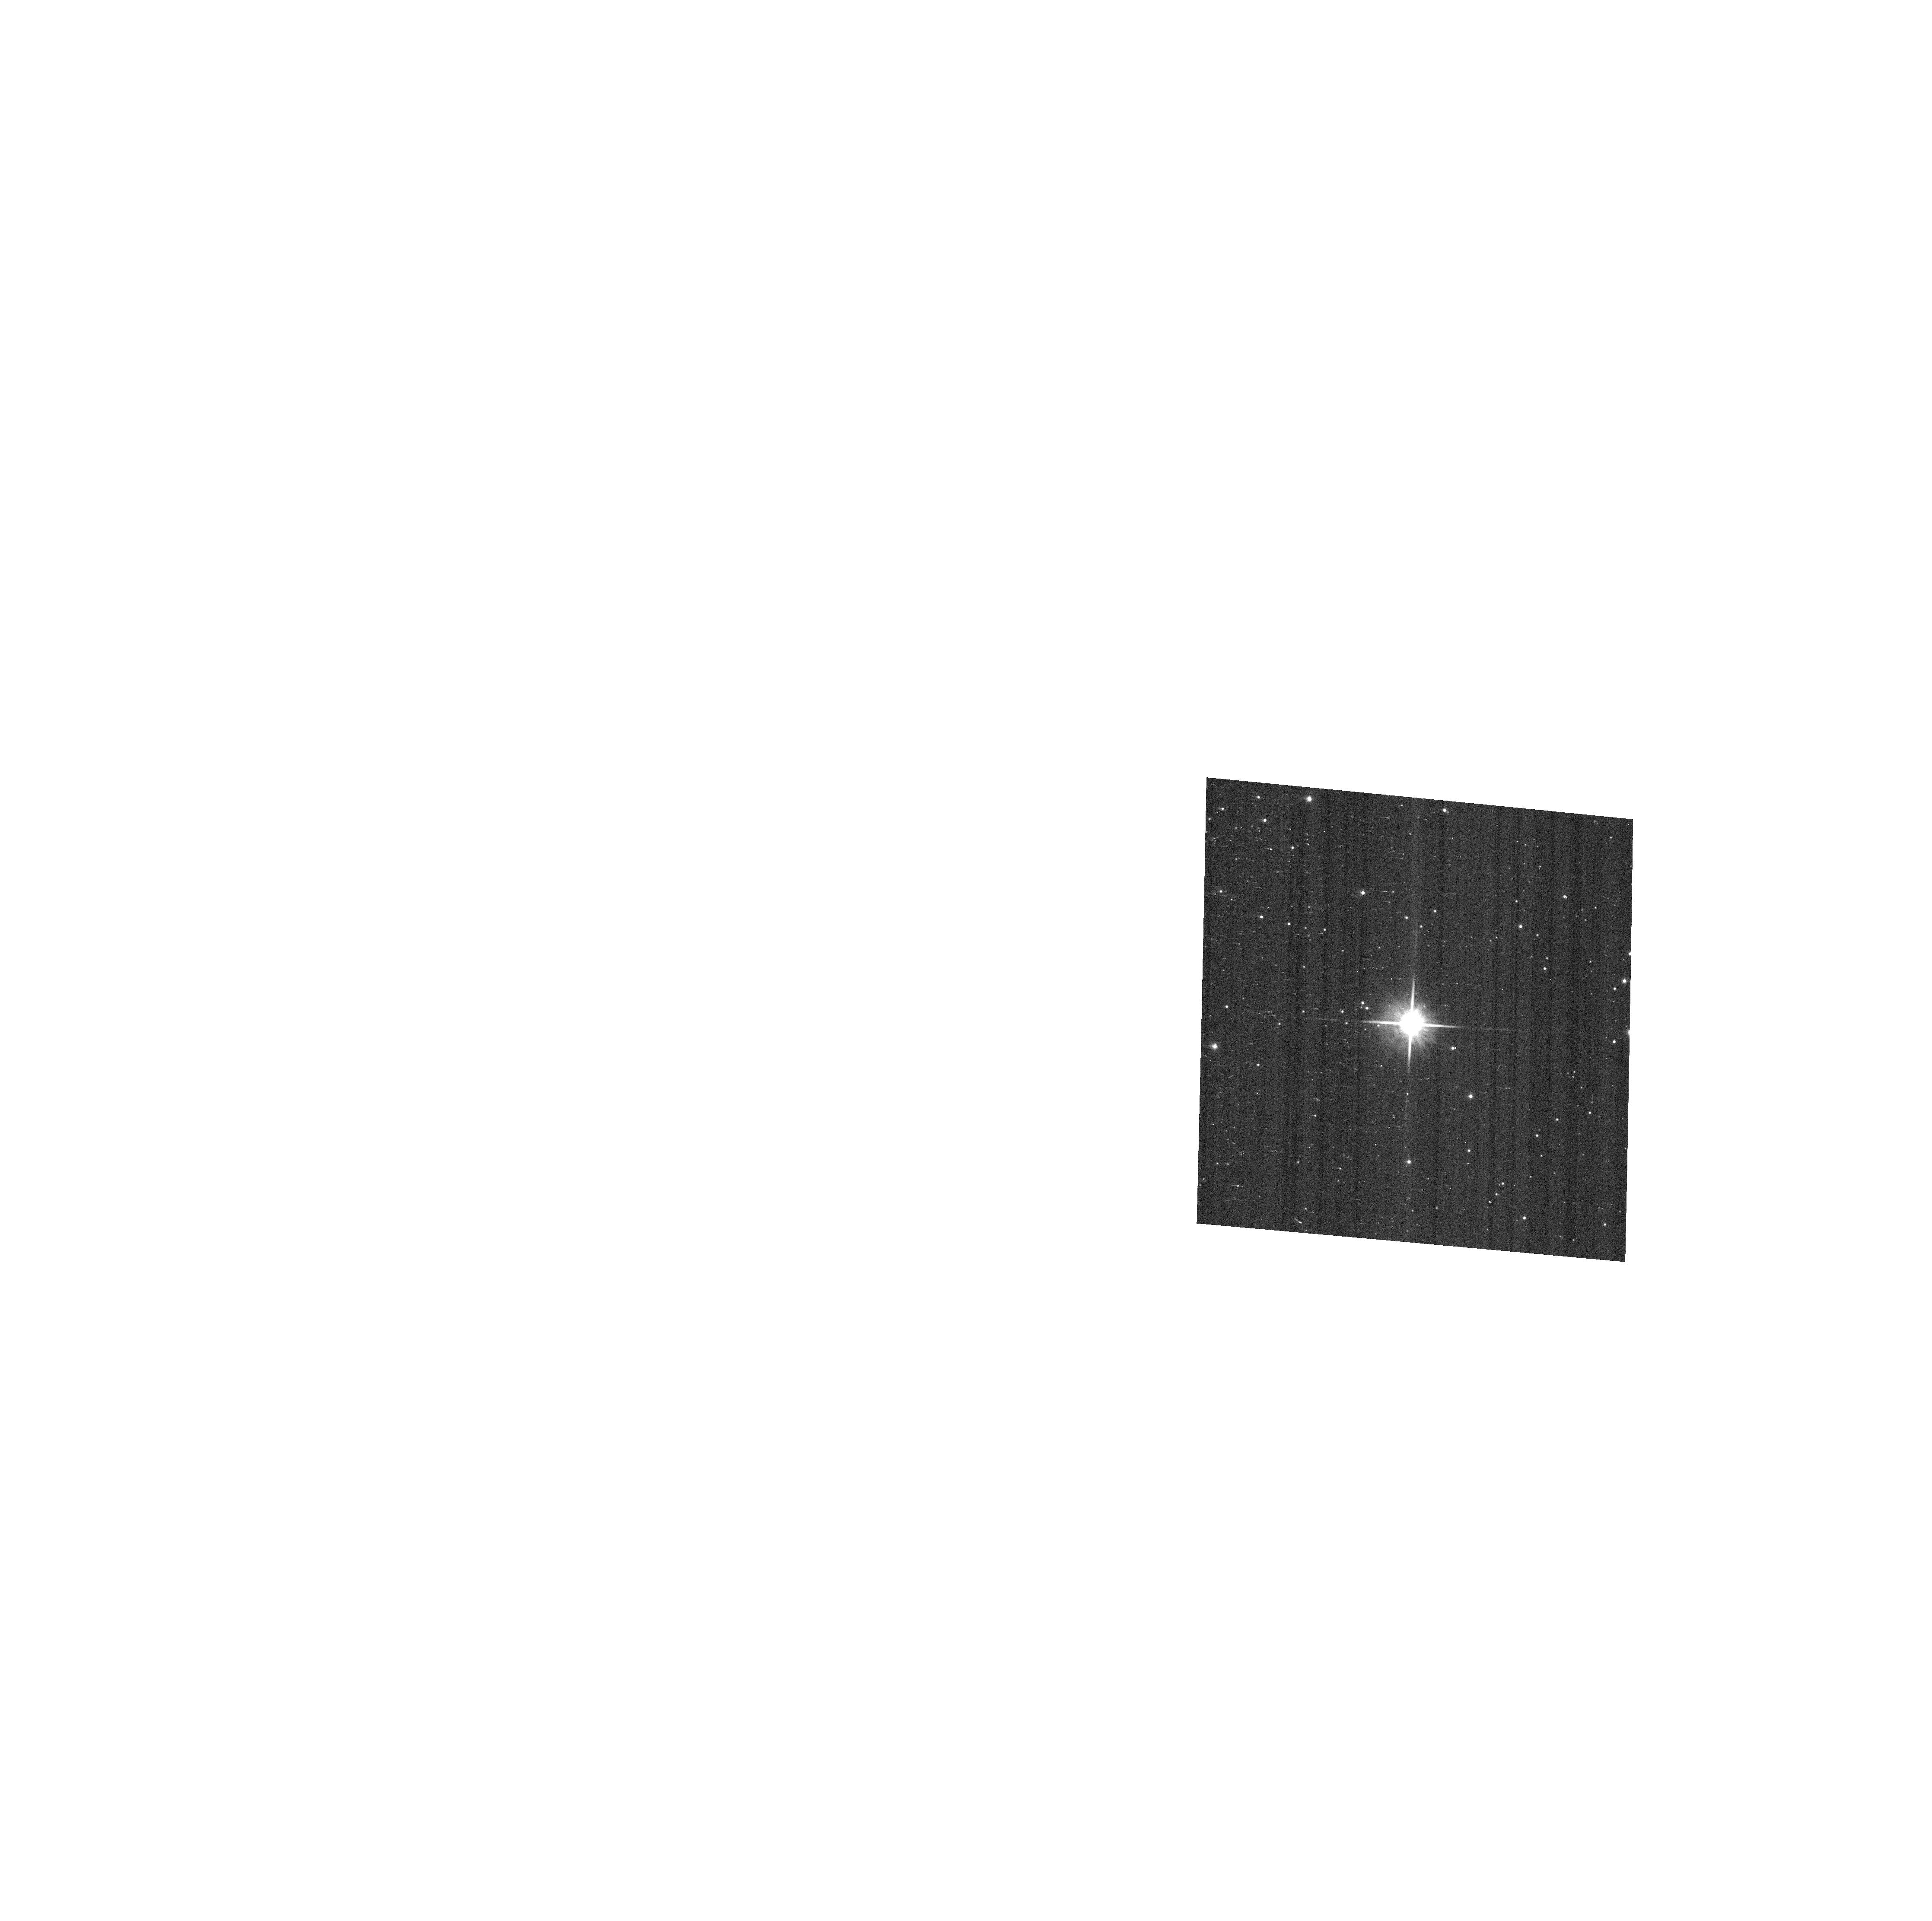
Target: SSTC2DJ160944.3-391330
Instrument: ACS/WFC
Filter: F814W
Exposure: 2 min
Observation ID: hst_14212_66_acs_wfc_f814w_jczf66

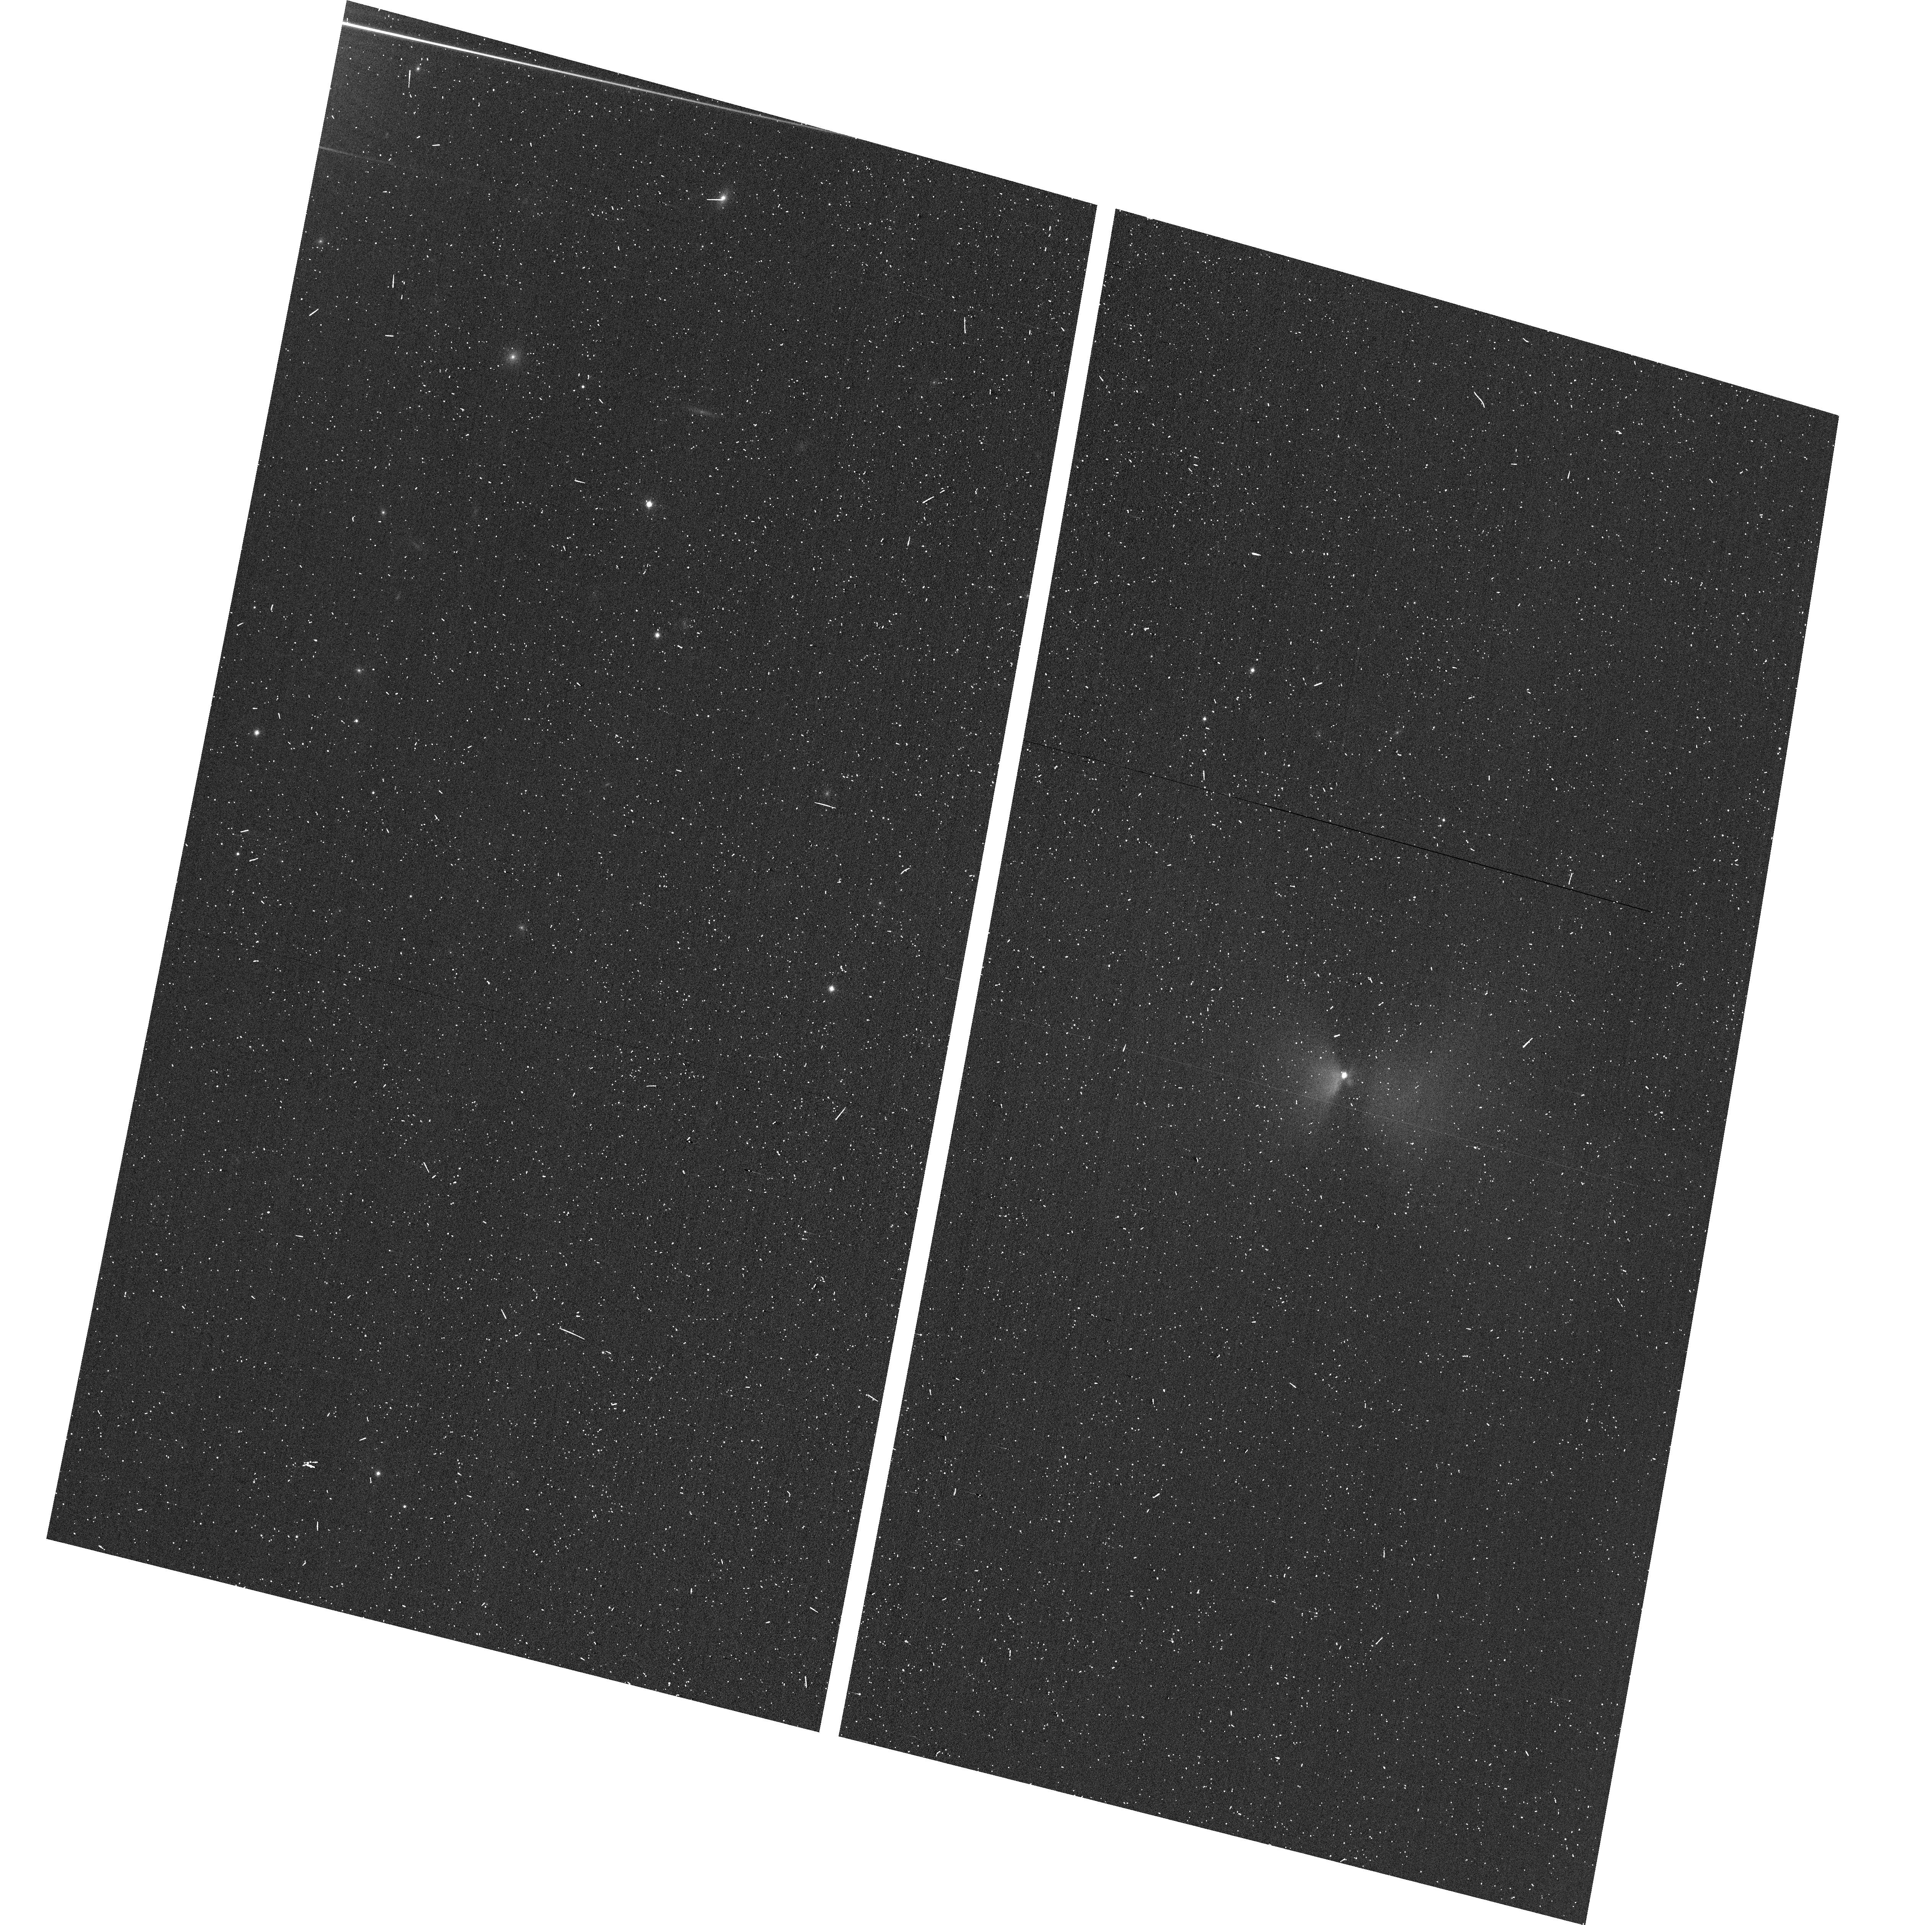
Target: SSTC2DJ032835.0+302009
Instrument: ACS/WFC
Filter: F814W
Exposure: 3 min
Observation ID: hst_14212_80_acs_wfc_f814w_jczf80

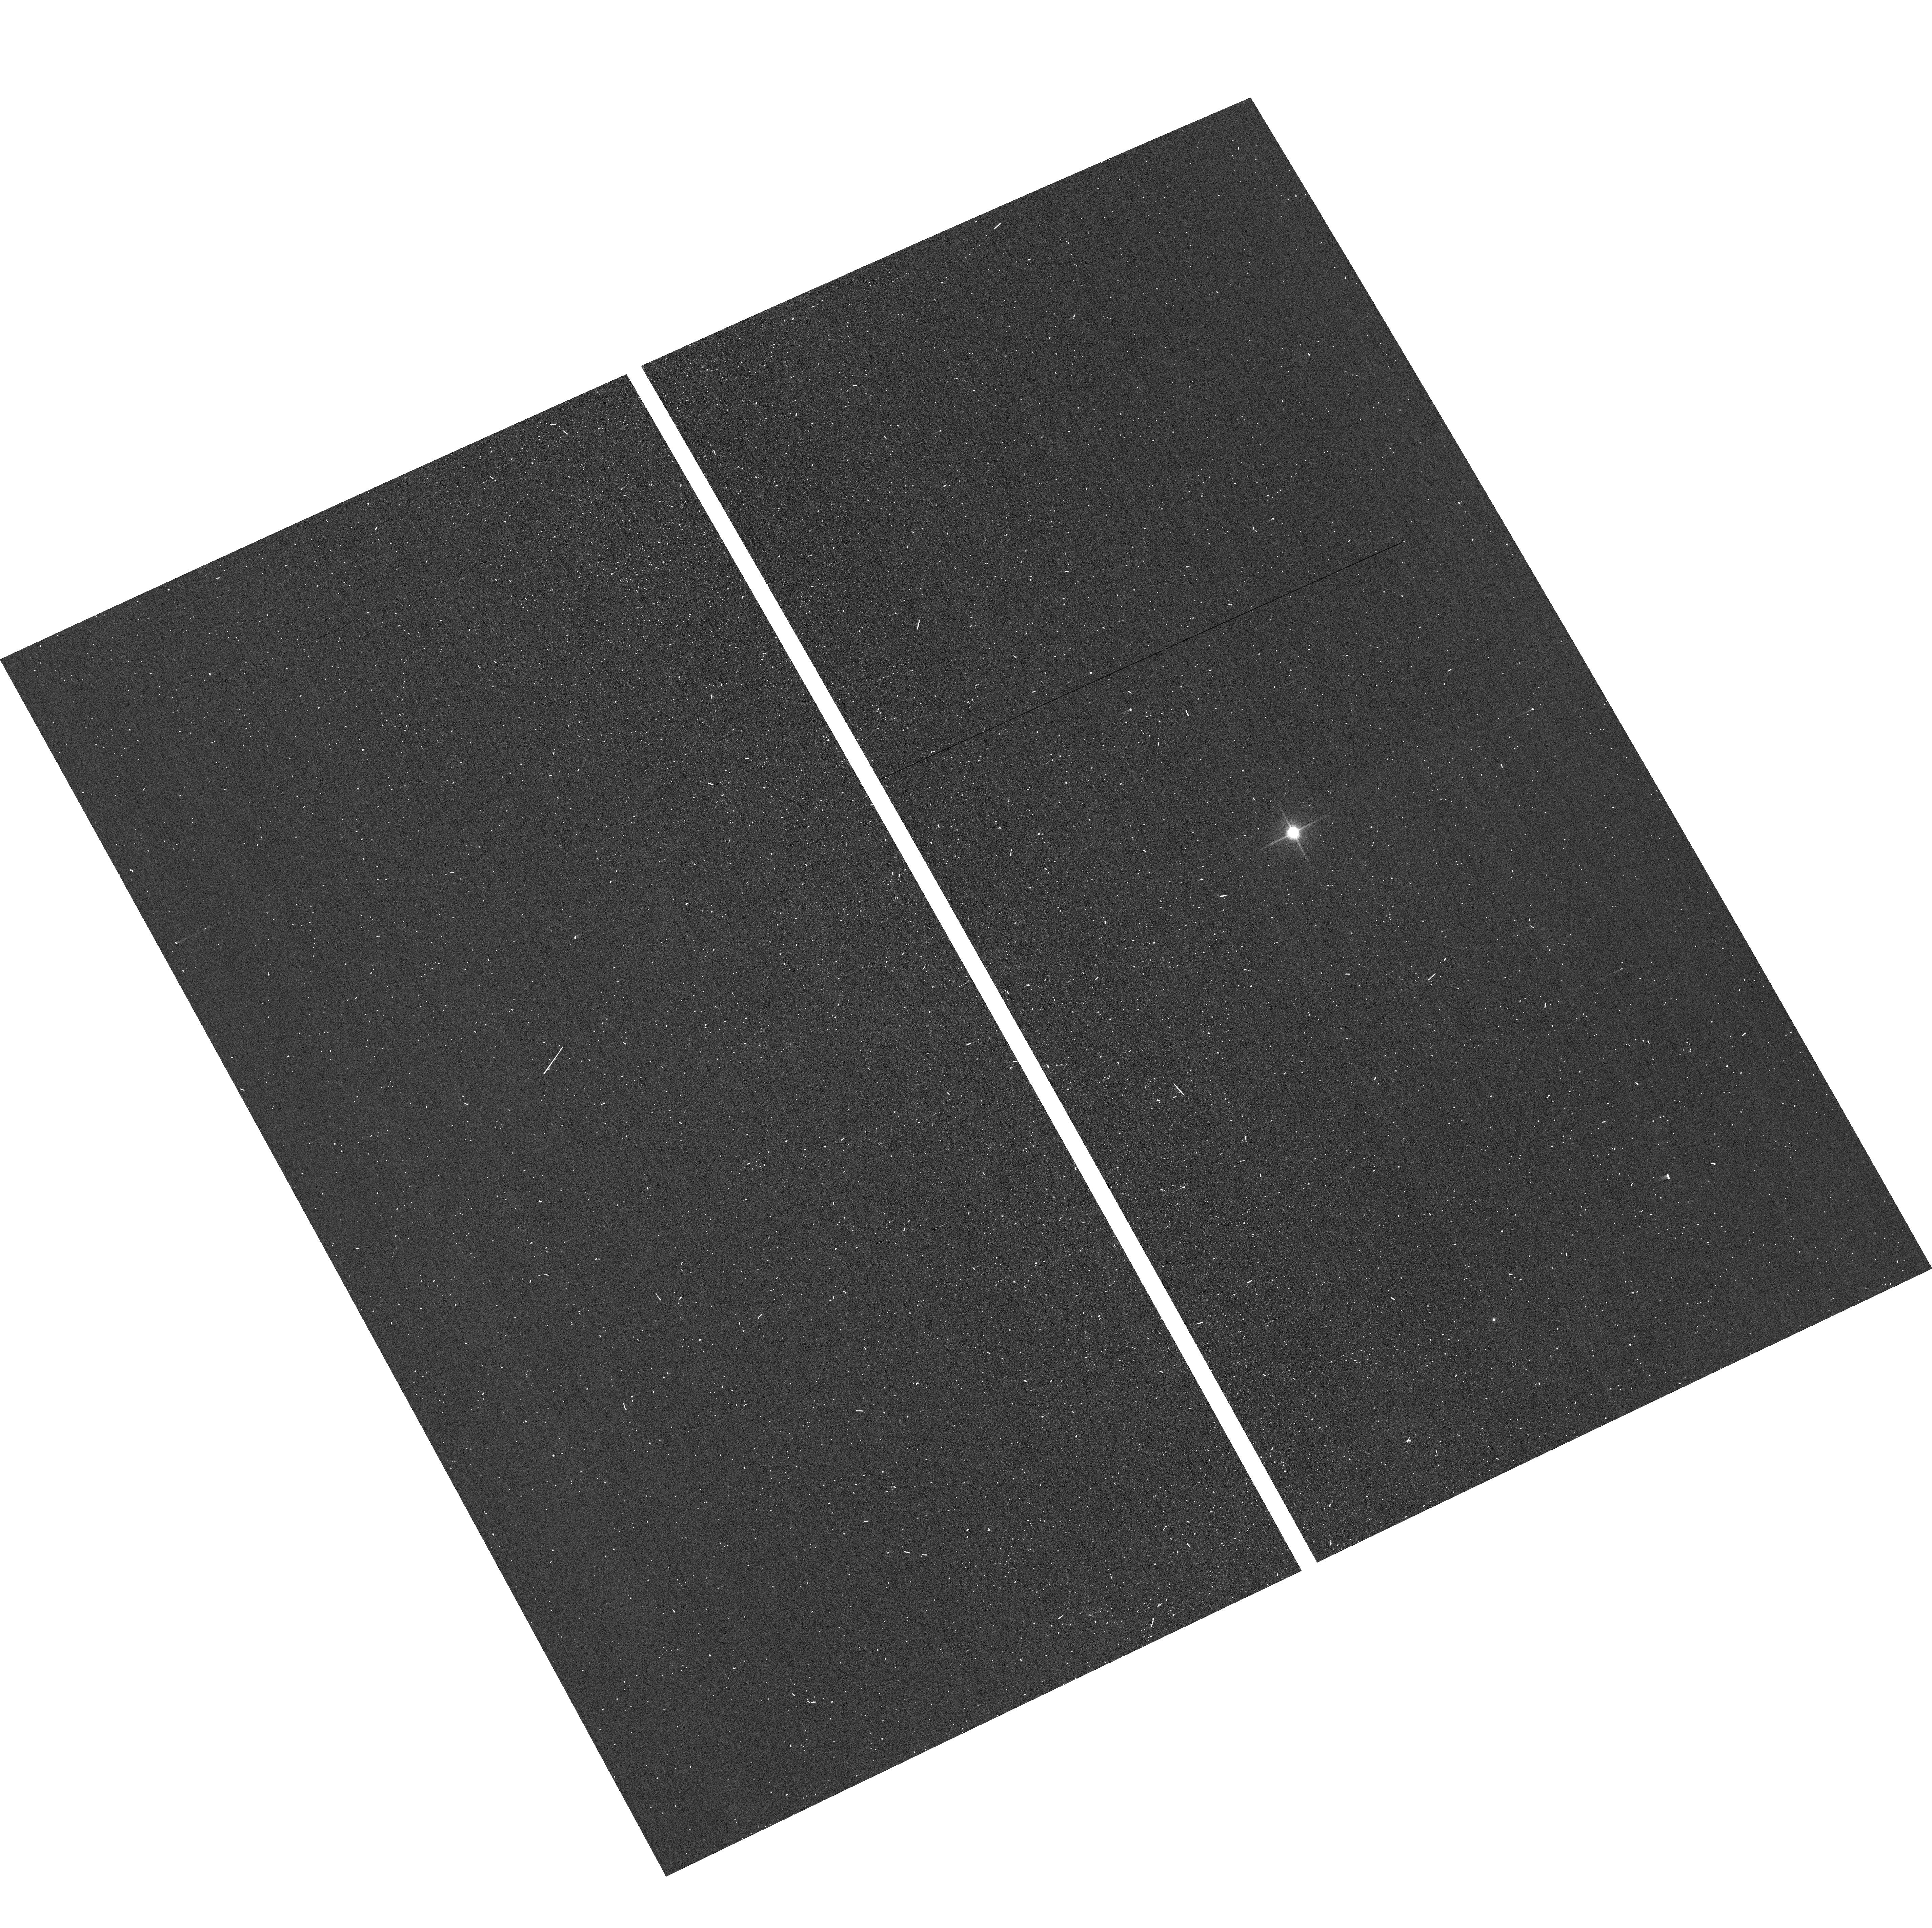
Target: SSTC2DJ162816.5-243657
Instrument: ACS/WFC
Filter: F814W
Exposure: 1 min
Observation ID: hst_14212_76_acs_wfc_f814w_jczf76

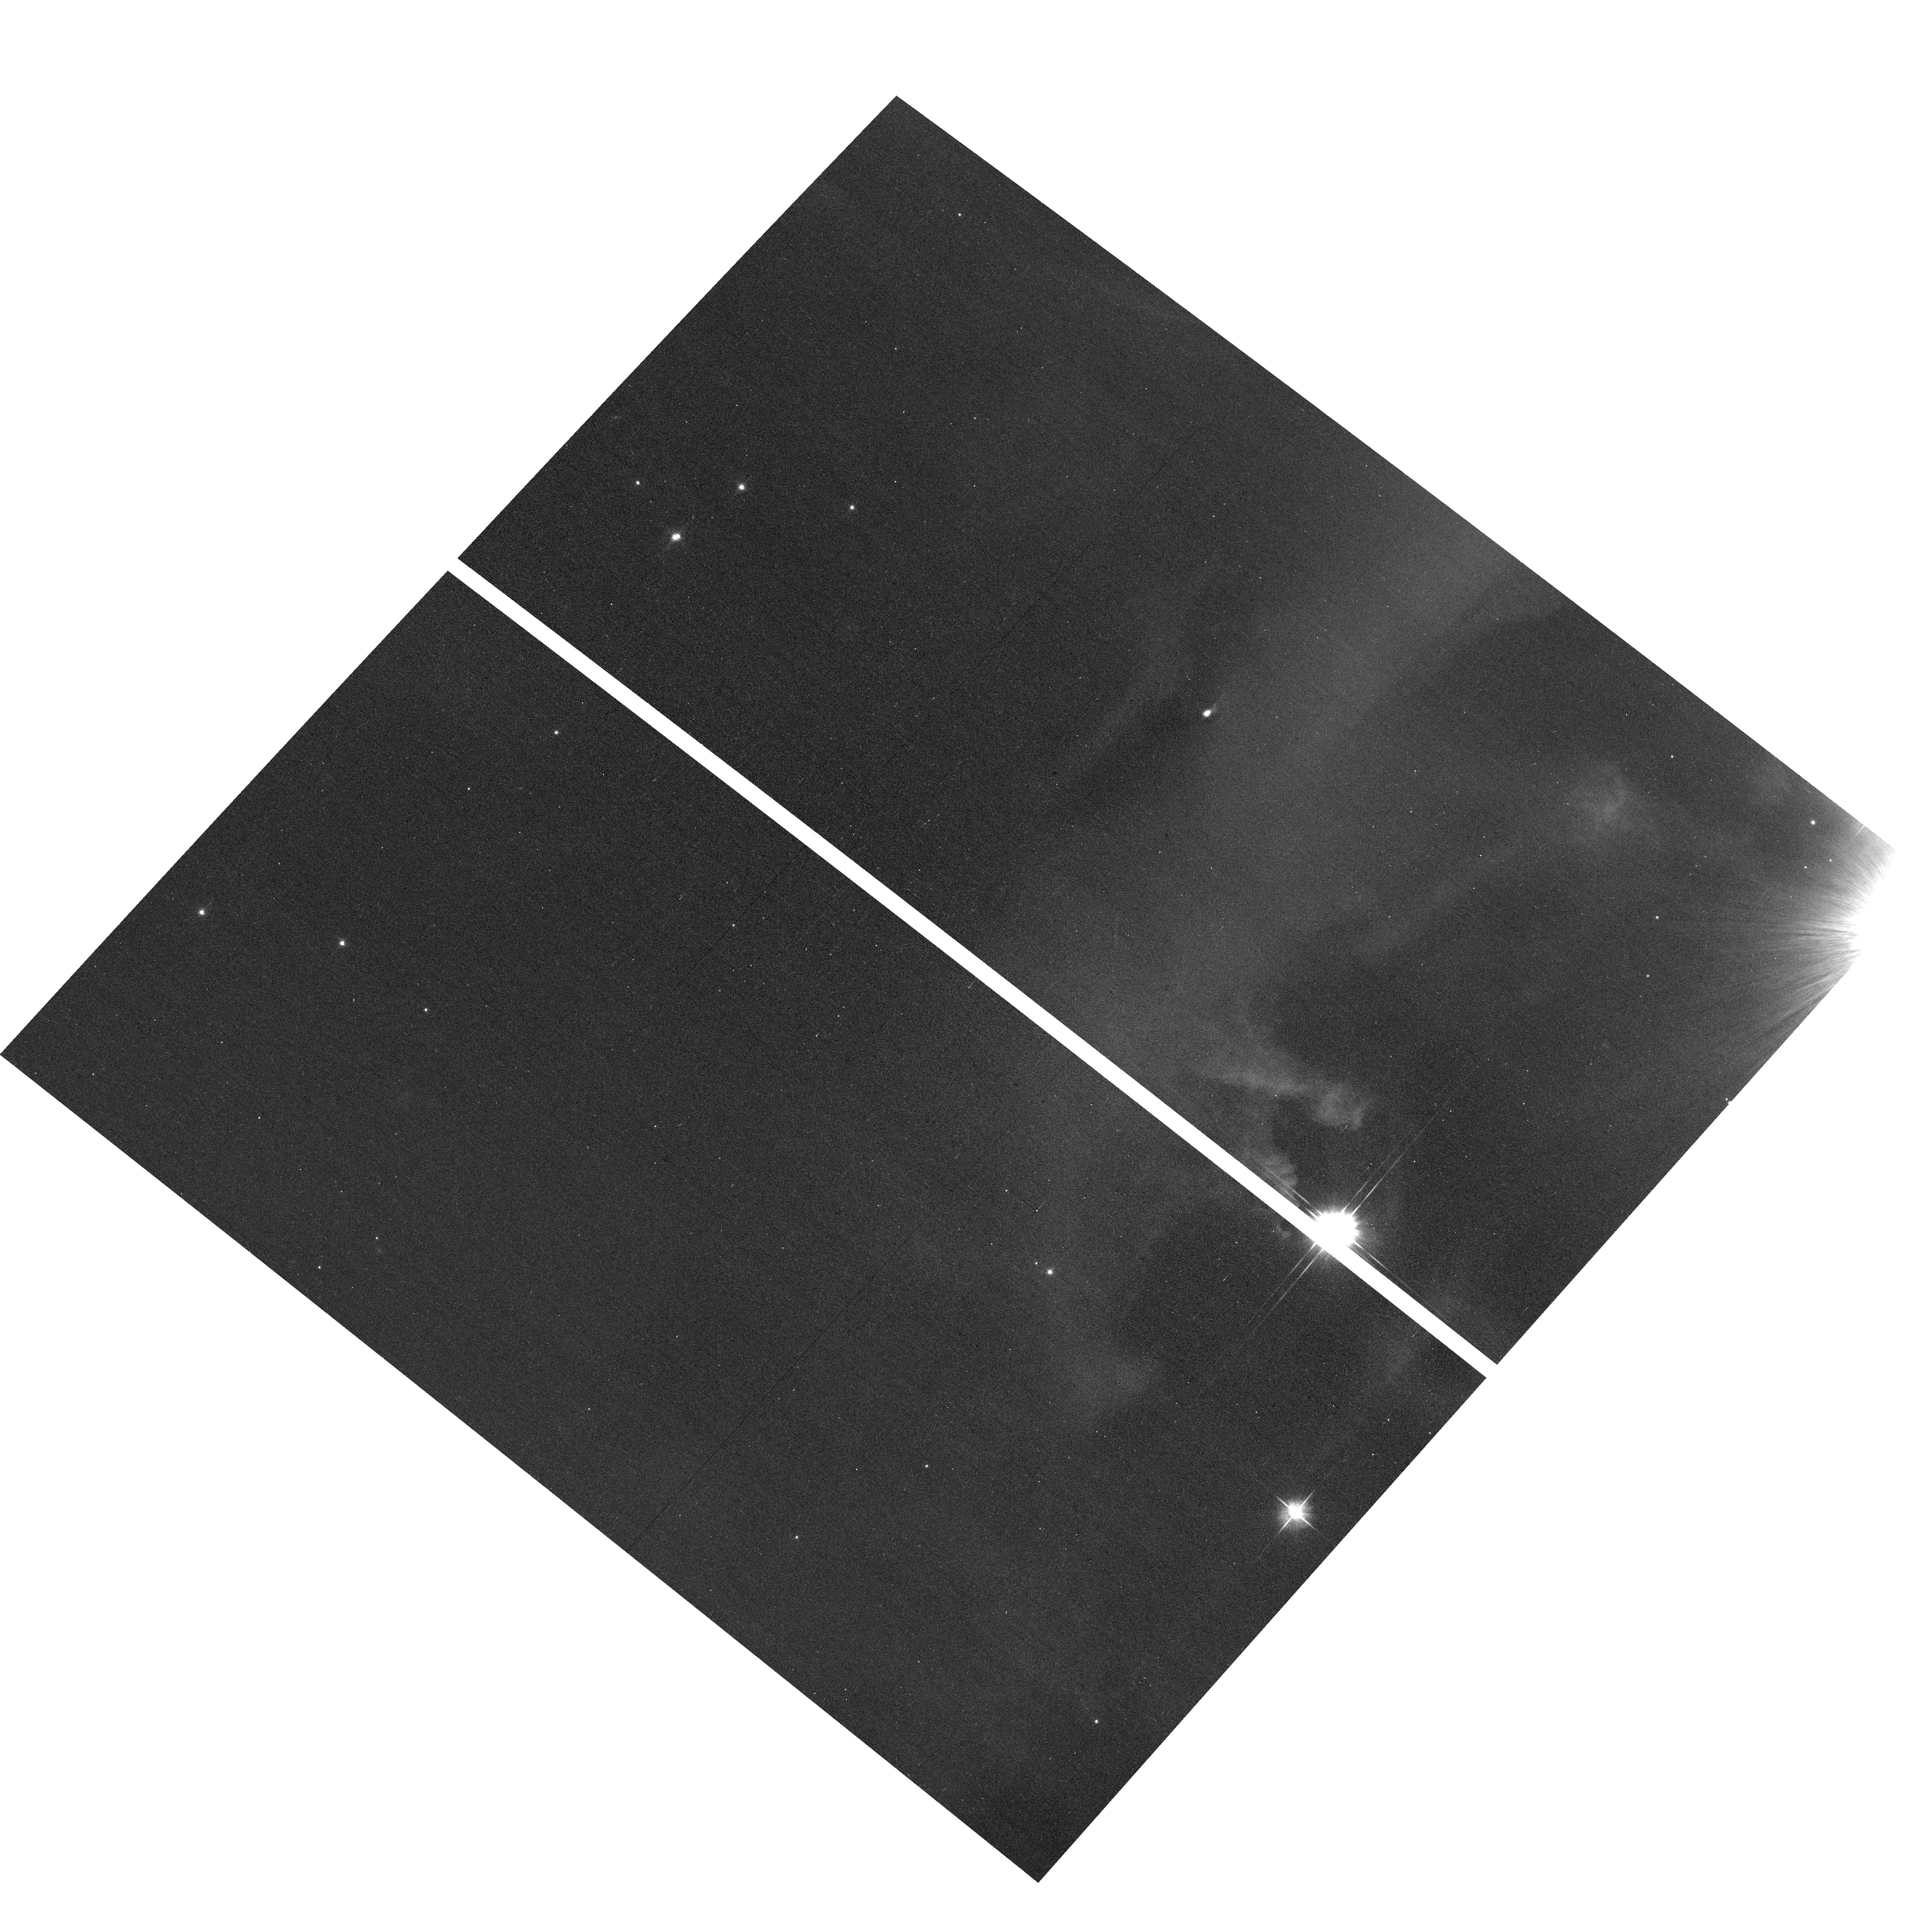
Target: SSTGBSJ210135.1+770356
Instrument: ACS/WFC
Filter: F606W
Exposure: 11 min
Observation ID: hst_14212_39_acs_wfc_f606w_jczf39

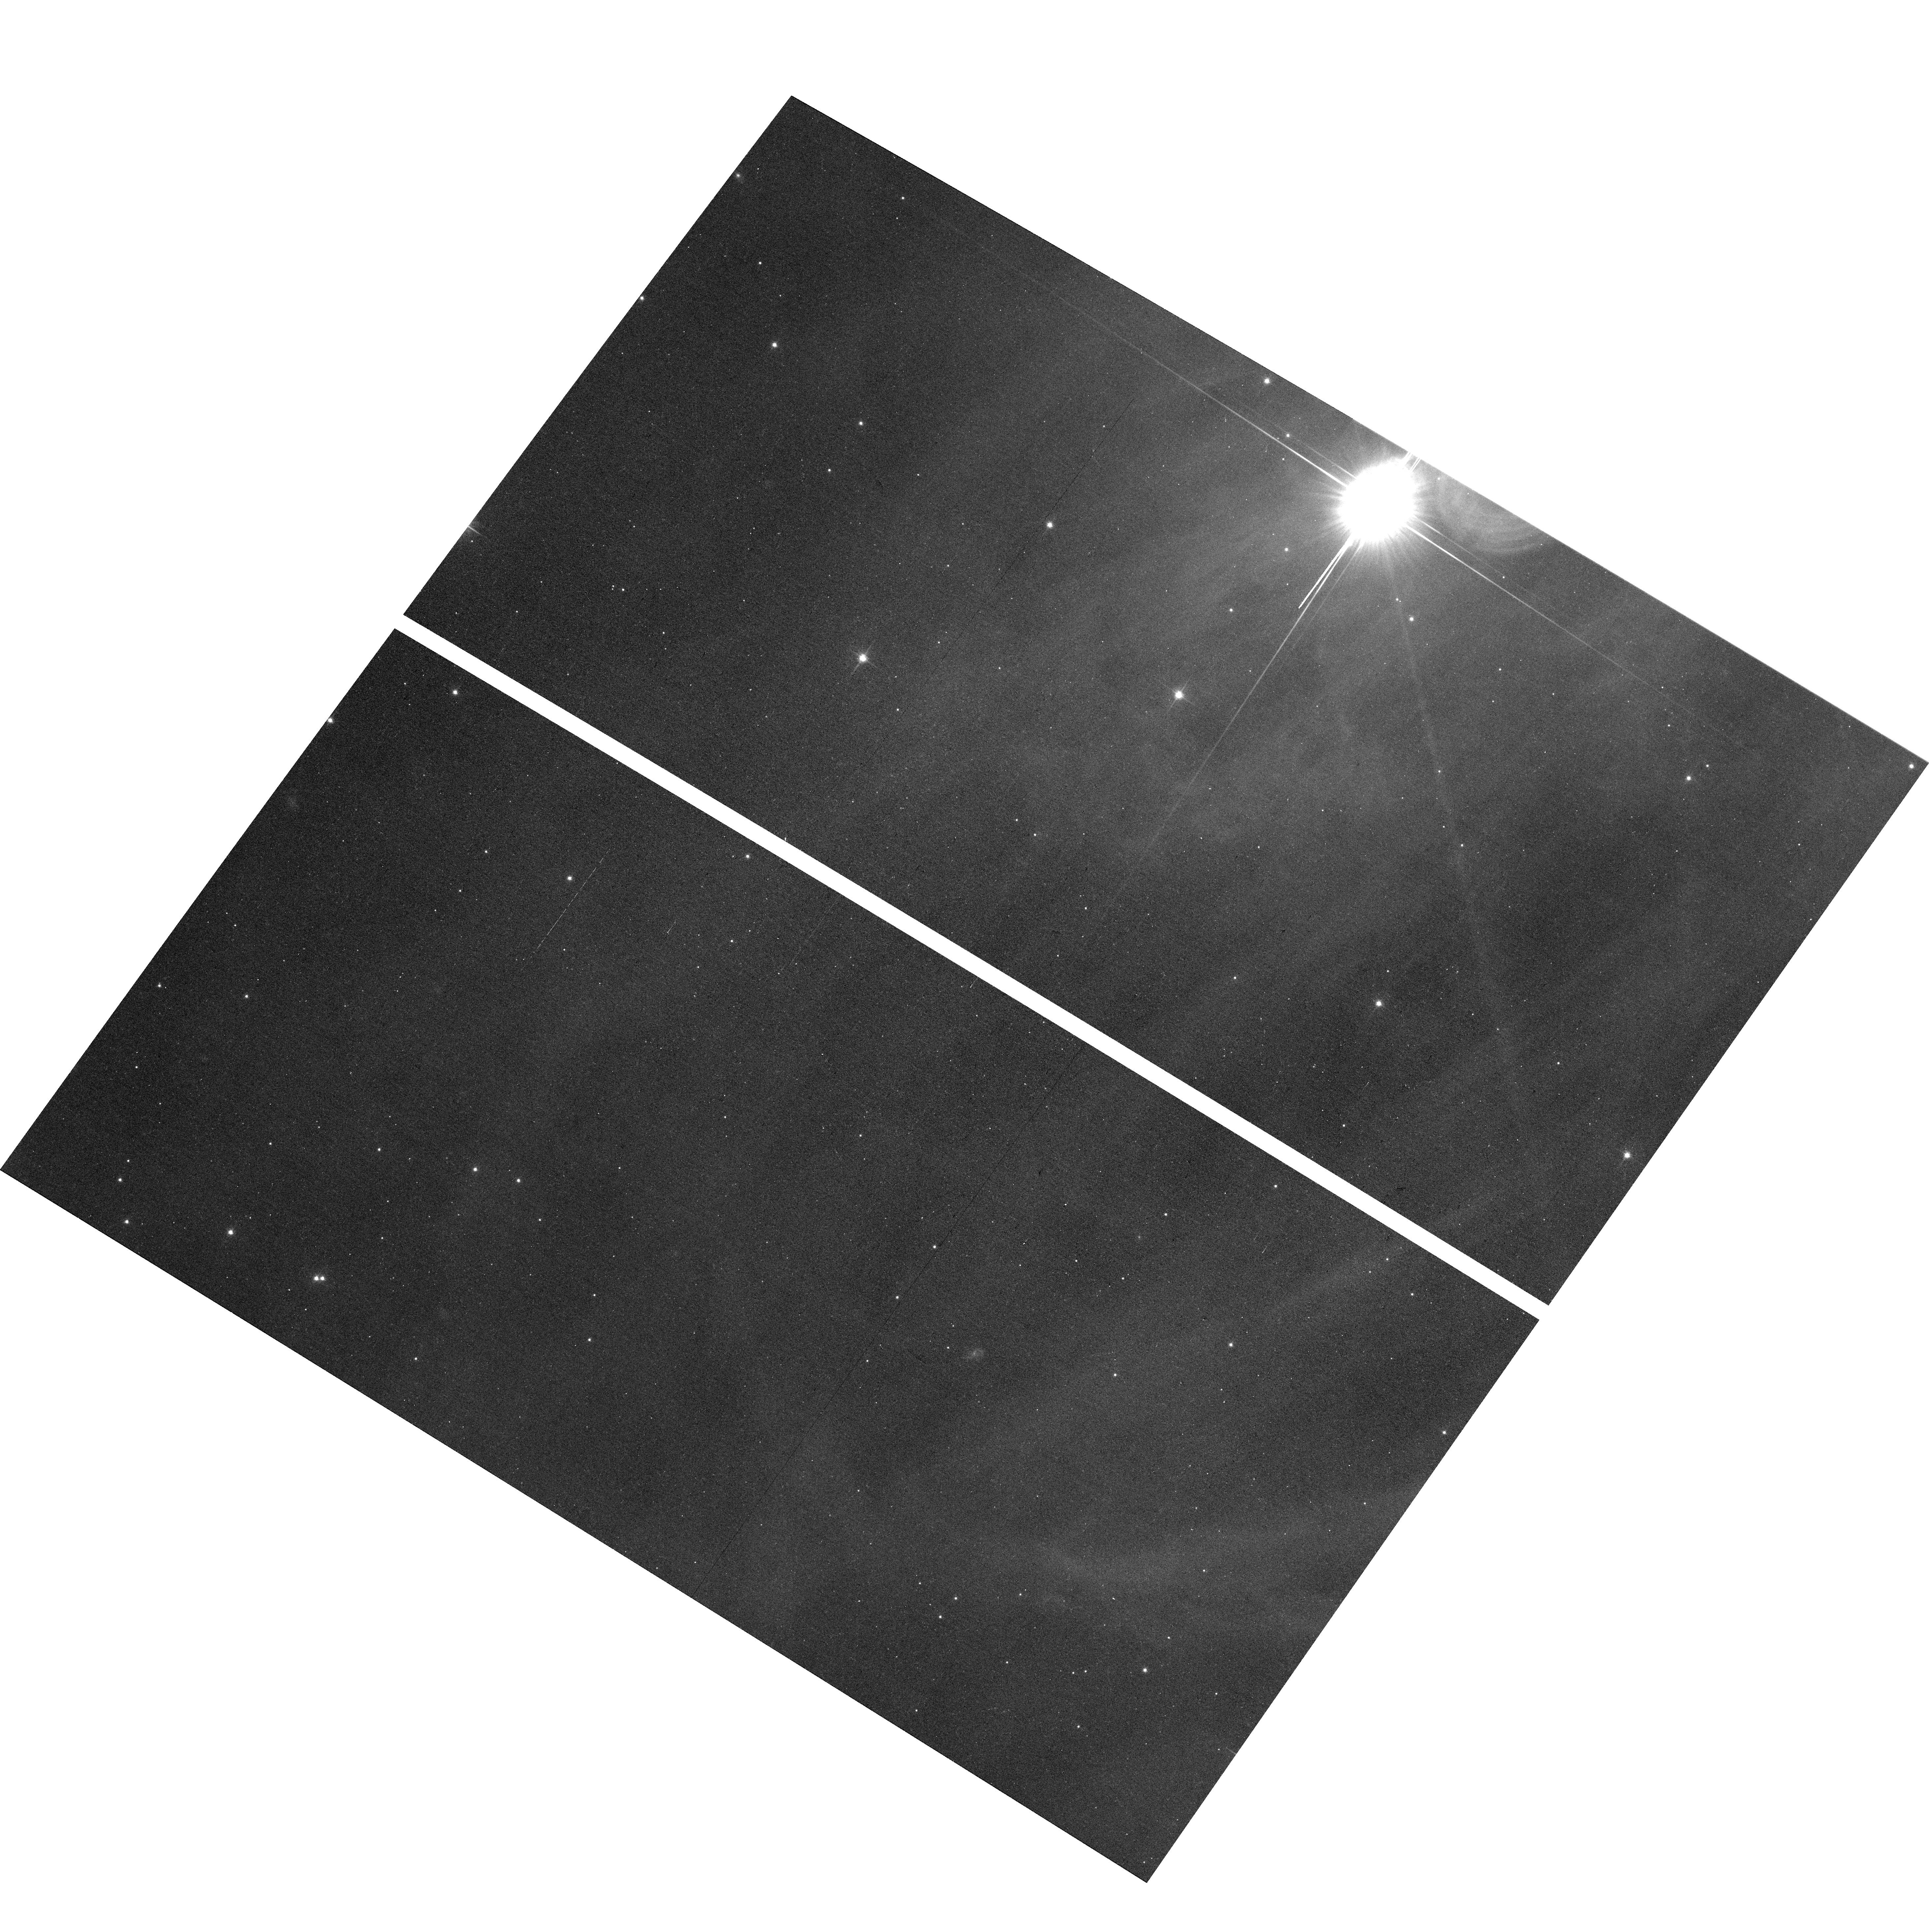
Target: SSTGBSJ110824.6-773422
Instrument: ACS/WFC
Filter: F606W
Exposure: 11 min
Observation ID: hst_14212_47_acs_wfc_f606w_jczf47

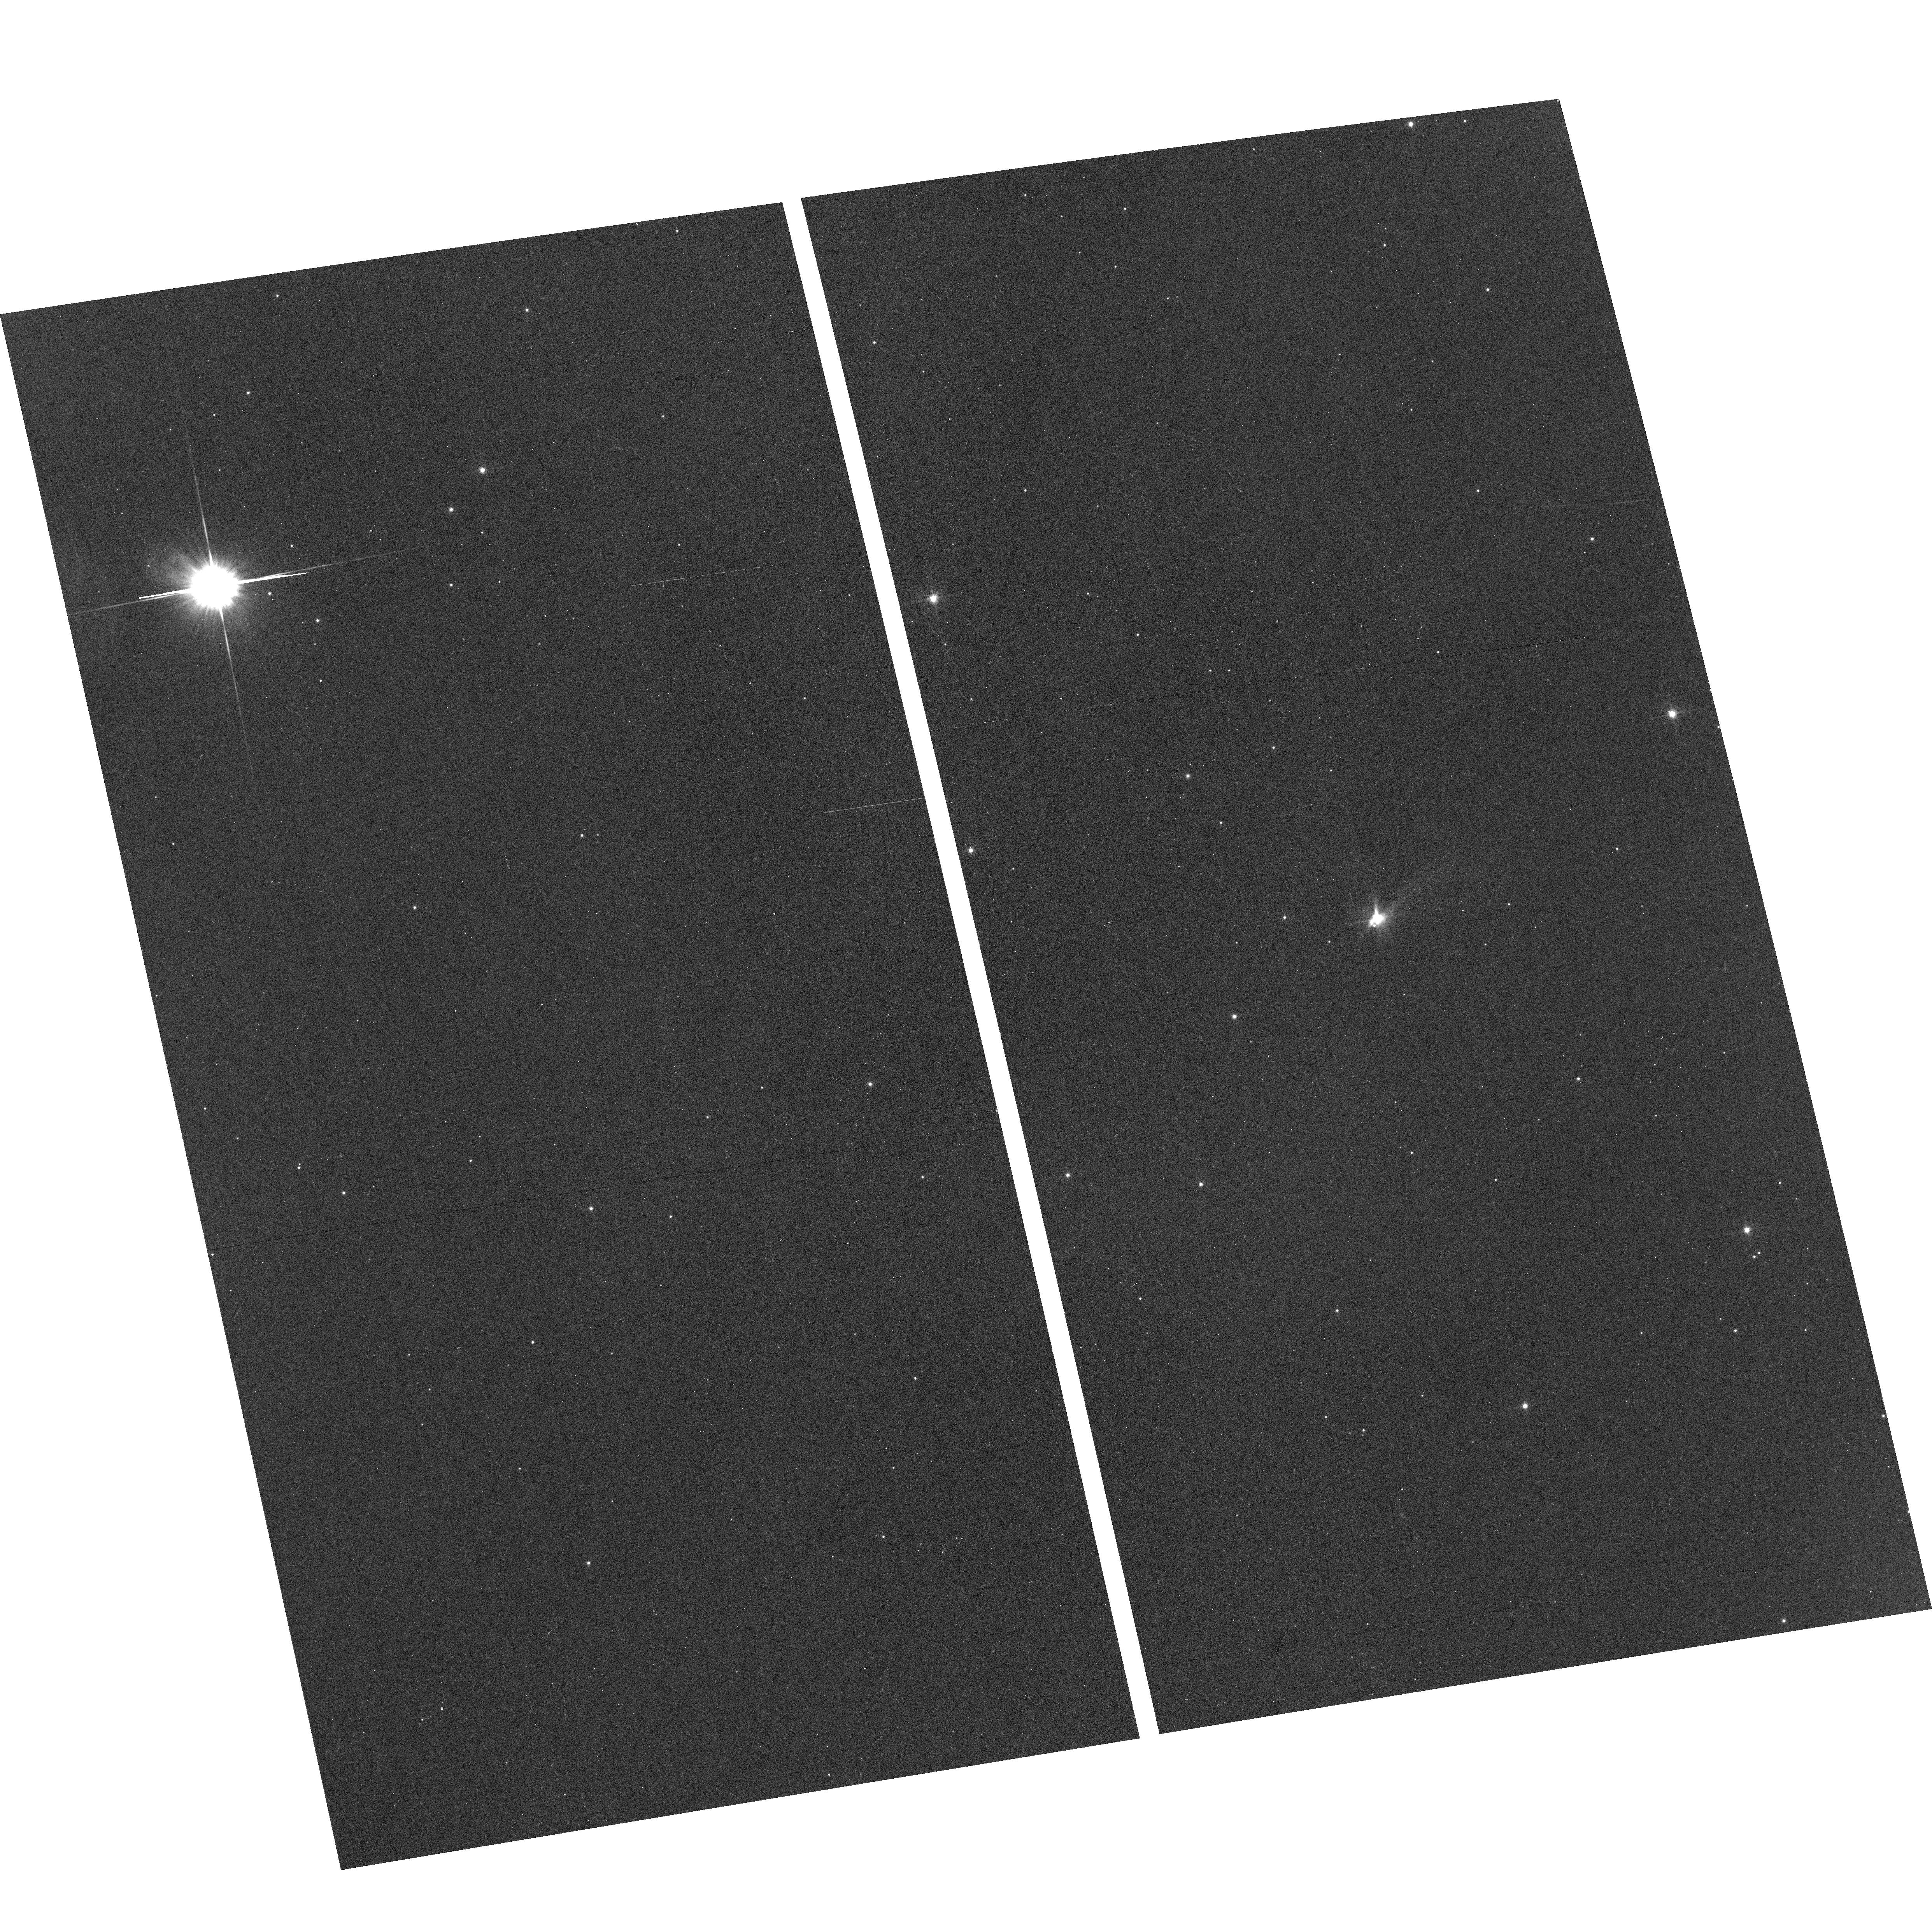
Target: SSTC2DJ162221.0-230402
Instrument: ACS/WFC
Filter: F606W
Exposure: 11 min
Observation ID: hst_14212_27_acs_wfc_f606w_jczf27

A Snapshot Imaging Survey of Spitzer-selected Young Stellar Objects in Nearby Star Formation Regions*.t23 (PI: Stapelfeldt, Karl)

Young circumstellar disks are the dusty reservoirs in which planetary systems may eventually form. Previous HST imaging surveys have spatially resolved about twenty circumstellar disks around young stars in nearby molecular clouds. Providing key measurements of disk inclinations, outer radii, asymmetries, vertical thicknesses, and dust properties, these observations have supplied valuable constraints on theories of star and planet formation. Most of this prior work was based on source identifications made 30 years ago by the IRAS survey. With its improved sensitivity and spatial resolution, the Spitzer Space Telescope identified numerous new members of nearby star-forming regions that are optically visible, not yet observed with HST, and which possess infrared excess > 40 mJy at 24 microns (5 times fainter than the IRAS survey 25 micron sensitivity). This group of objects consists of low mass stars, young brown dwarfs, transition disks, and edge-on disks that obscure their central sources. We propose a high dynamic range ACS snapshot survey of this lower-luminosity young star population. Our goals are (1) to determine the frequency of disk detections in scattered light; (2) to measure disk sizes, internal structures, and constituent dust properties in order to test theories of protoplanetary disk evolution; (3) to identify the nearly edge-on systems which are particularly favorable for studies of disk geometry; and (4) to discover faint substellar companion objects. This survey will extend previous HST young star imaging of protoplanetary environments from a solar mass down to the substellar limit, revealing their nature and frequency in the galaxy.